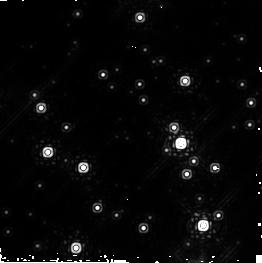
Target: WESTERLUND1-POS7
Instrument: NICMOS/NIC2
Filter: F222M
Exposure: 45 min
Observation ID: n8z207010

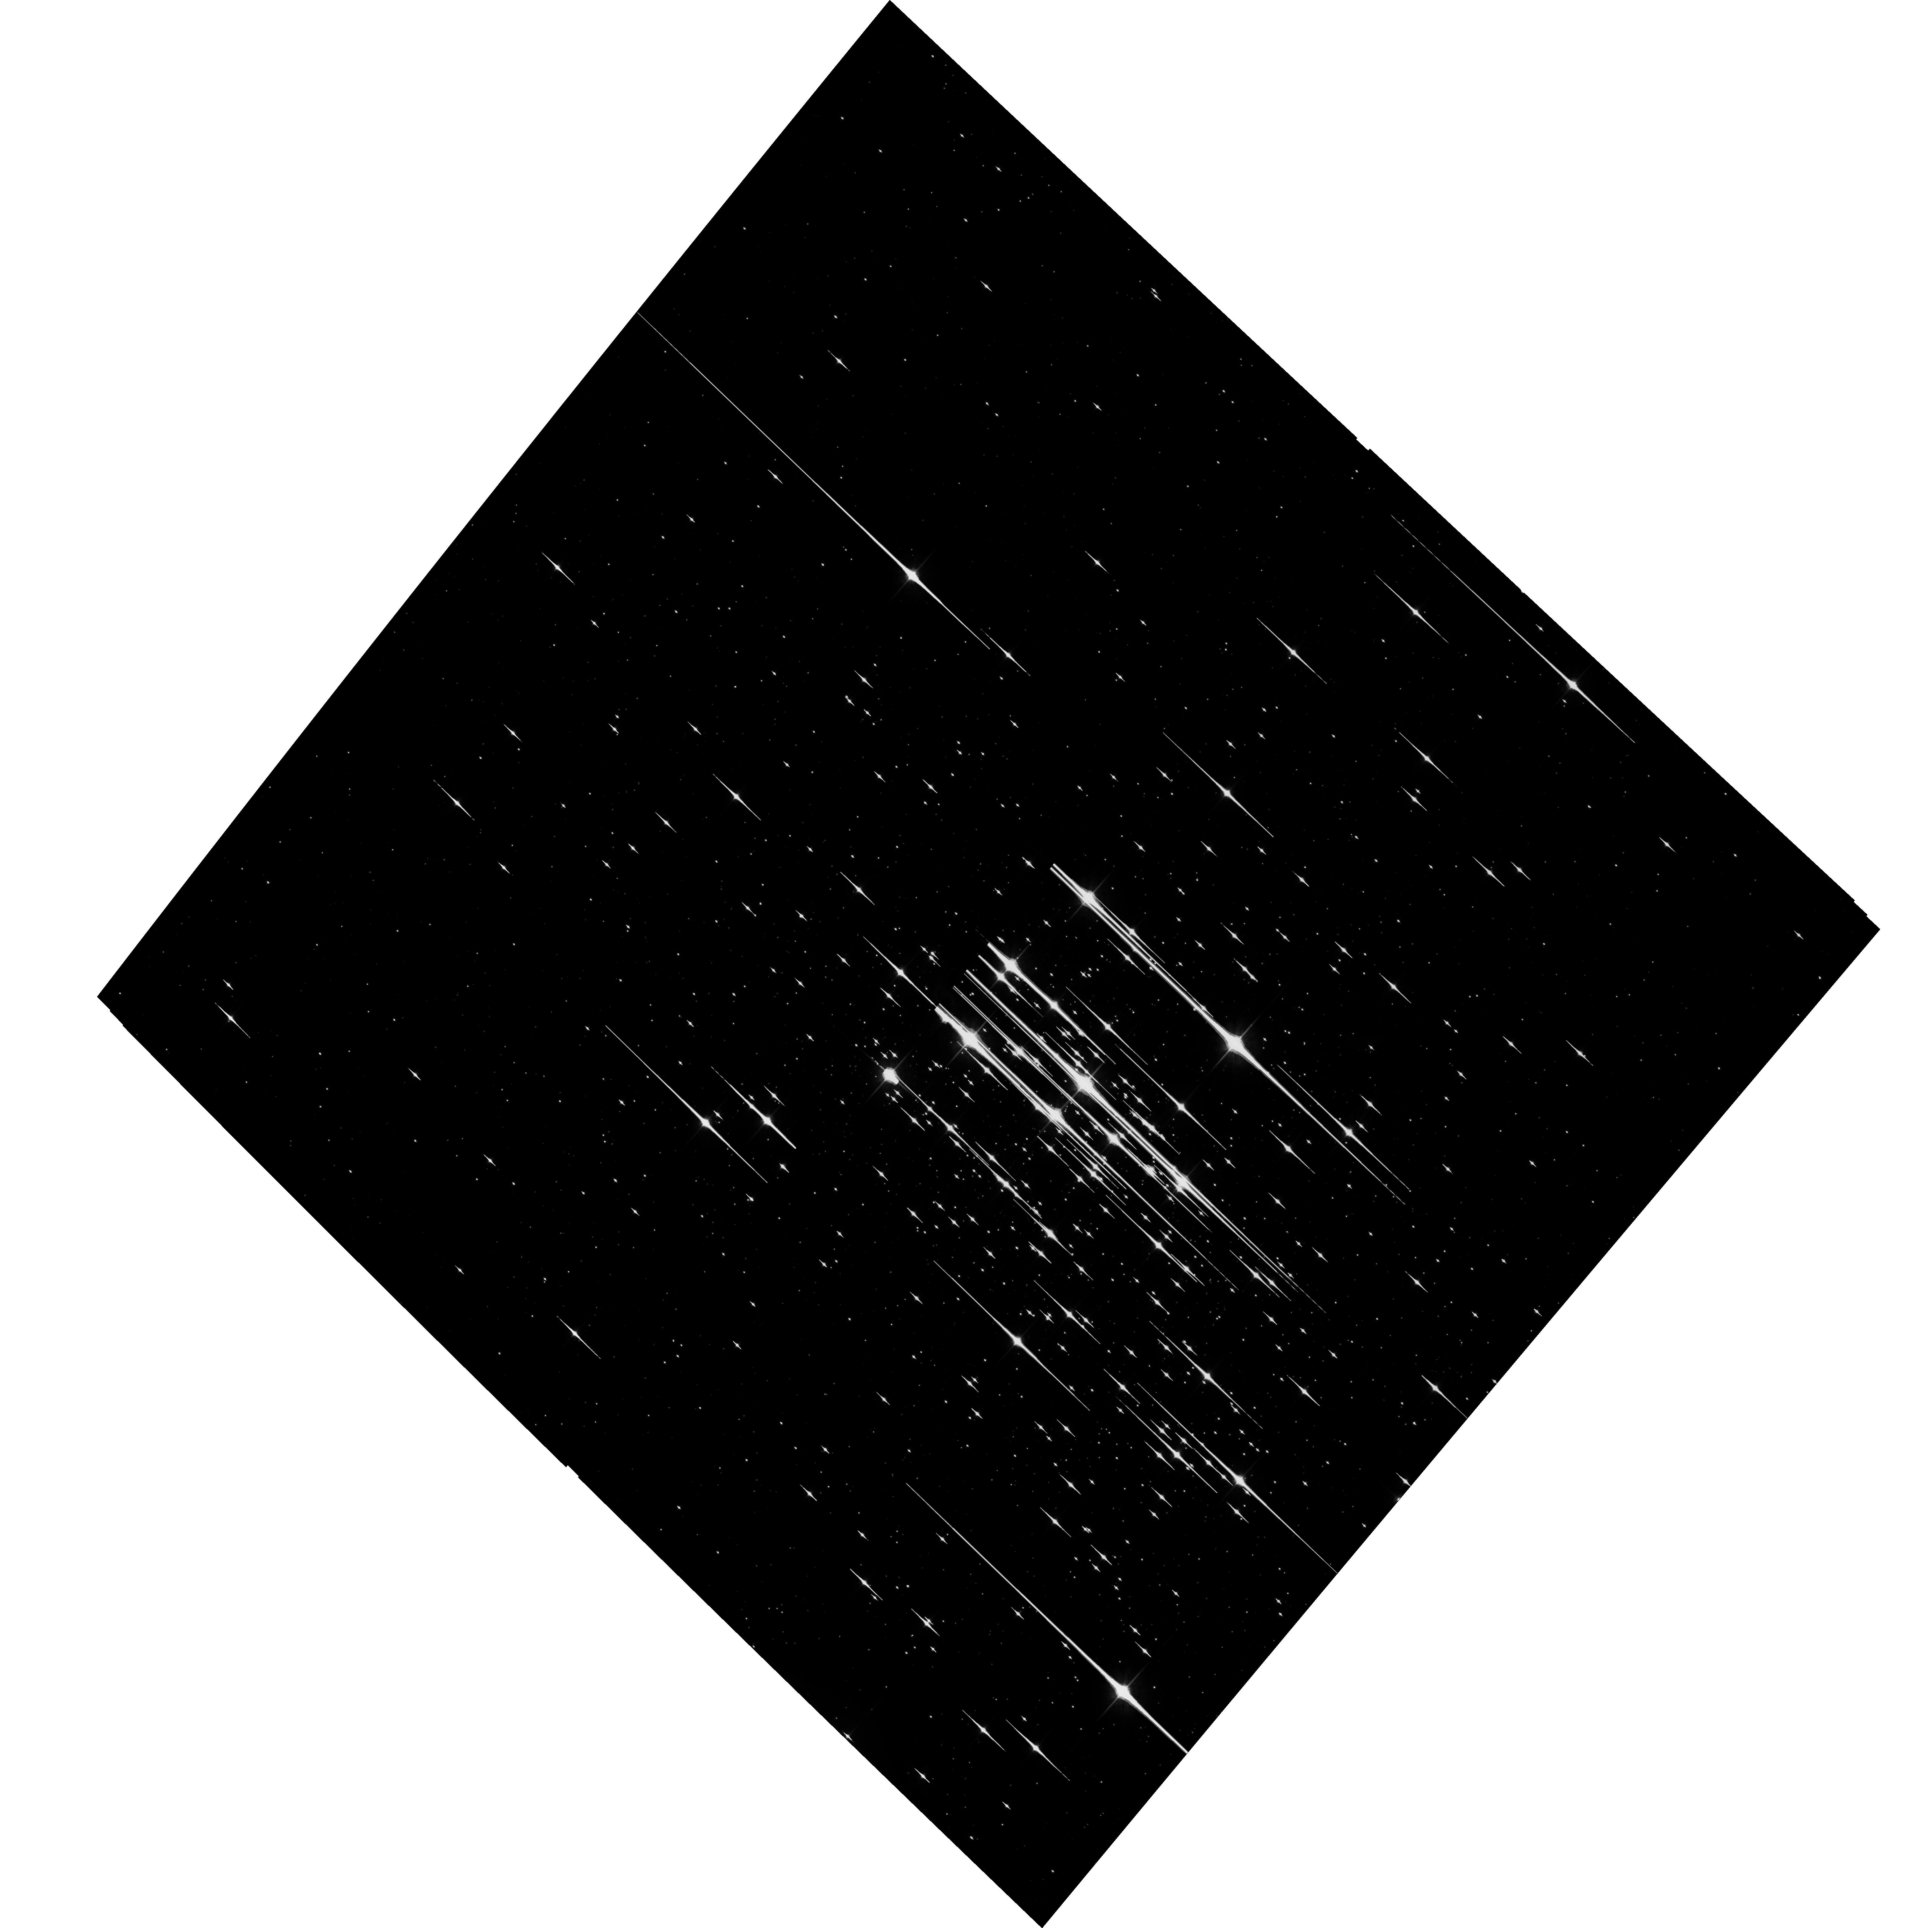
Target: WESTERLUND1
Instrument: ACS/WFC
Filter: F814W
Exposure: 40 min
Observation ID: hst_10172_01_acs_wfc_f814w_j8z201

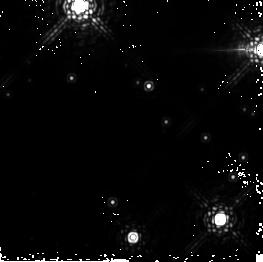
Target: WESTERLUND1-POS2
Instrument: NICMOS/NIC2
Filter: F222M
Exposure: 45 min
Observation ID: n8z202010

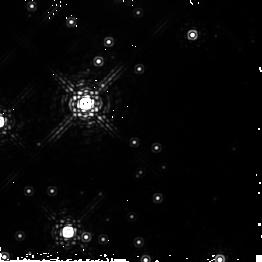
Target: WESTERLUND1-POS4
Instrument: NICMOS/NIC2
Filter: F222M
Exposure: 45 min
Observation ID: n8z204010

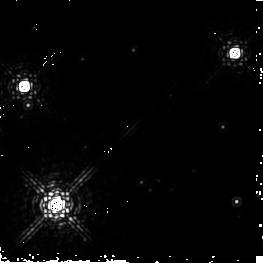
Target: WESTERLUND1-POS6
Instrument: NICMOS/NIC2
Filter: F222M
Exposure: 45 min
Observation ID: n8z206010

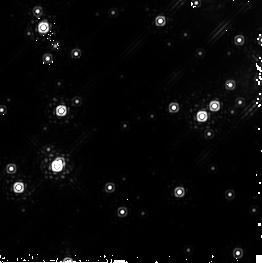
Target: WESTERLUND1-POS8
Instrument: NICMOS/NIC2
Filter: F222M
Exposure: 45 min
Observation ID: n8z208010

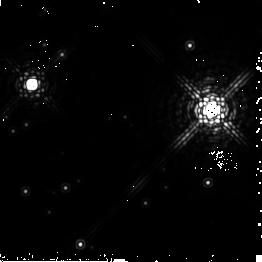
Target: WESTERLUND1-POS3
Instrument: NICMOS/NIC2
Filter: F222M
Exposure: 45 min
Observation ID: n8z203010

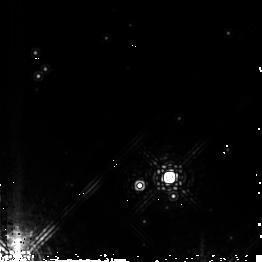
Target: WESTERLUND1-POS5
Instrument: NICMOS/NIC2
Filter: F222M
Exposure: 45 min
Observation ID: n8z205010

Our Galaxys most promising Super Star Cluster candidate, Westerlund 1: Tip of the Iceberg? (PI: de Grijs, Richard)

Recent ground-based observations have revealed that the highly reddened Galactic cluster Westerlund 1 is the current best and by far the nearest "Young Massive Star Cluster" (YSC) candidate, i.e. a young (< 10 Myr), dense and massive (> 10, 000 Mo) object of which until recently 30 Doradus in the LMC was believed to be the nearest example. However, extrapolations of the locally derived cluster luminosity function indicate that perhaps up to a hundred similar objects should exist within the Galaxy. The close-up view of a YSC provided by Westerlund 1 allows us to obtain an unprecedented glimpse of the process of massive cluster formation, evolution and fate, which are among the very key issues in modern astrophysics. Utilising deep ACS and NICMOS imaging and sophisticated N-body and Monte Carlo simulations, we will address key questions regarding Westerlund 1's nature, formation and dynamical evolution. These include, What are the initial conditions with which Westerlund 1 was born? To what degree was mass segregation really primordial? Has the binary fraction changed during the short cluster lifetime? Do we expect the cluster to have a population of stellar-mass black holes? Does the cluster harbour an intermediate-mass black hole in its core? Is Westerlund 1 unique as a Galactic YSC? How similar is the cluster to the massive "Arches" and "Quintuplet" Galactic Centre clusters, and to 30 Doradus? With an expected life-span of > 100 Myr, it is conceivable that there should be more YSCs like Westerlund 1 in the Galactic disk. Our dynamical simulations will help us determine the ultimate fate of such clusters, allowing us to at least begin to answer the question of Westerlund 1's uniqueness in the context of the Galaxy's stellar populations.